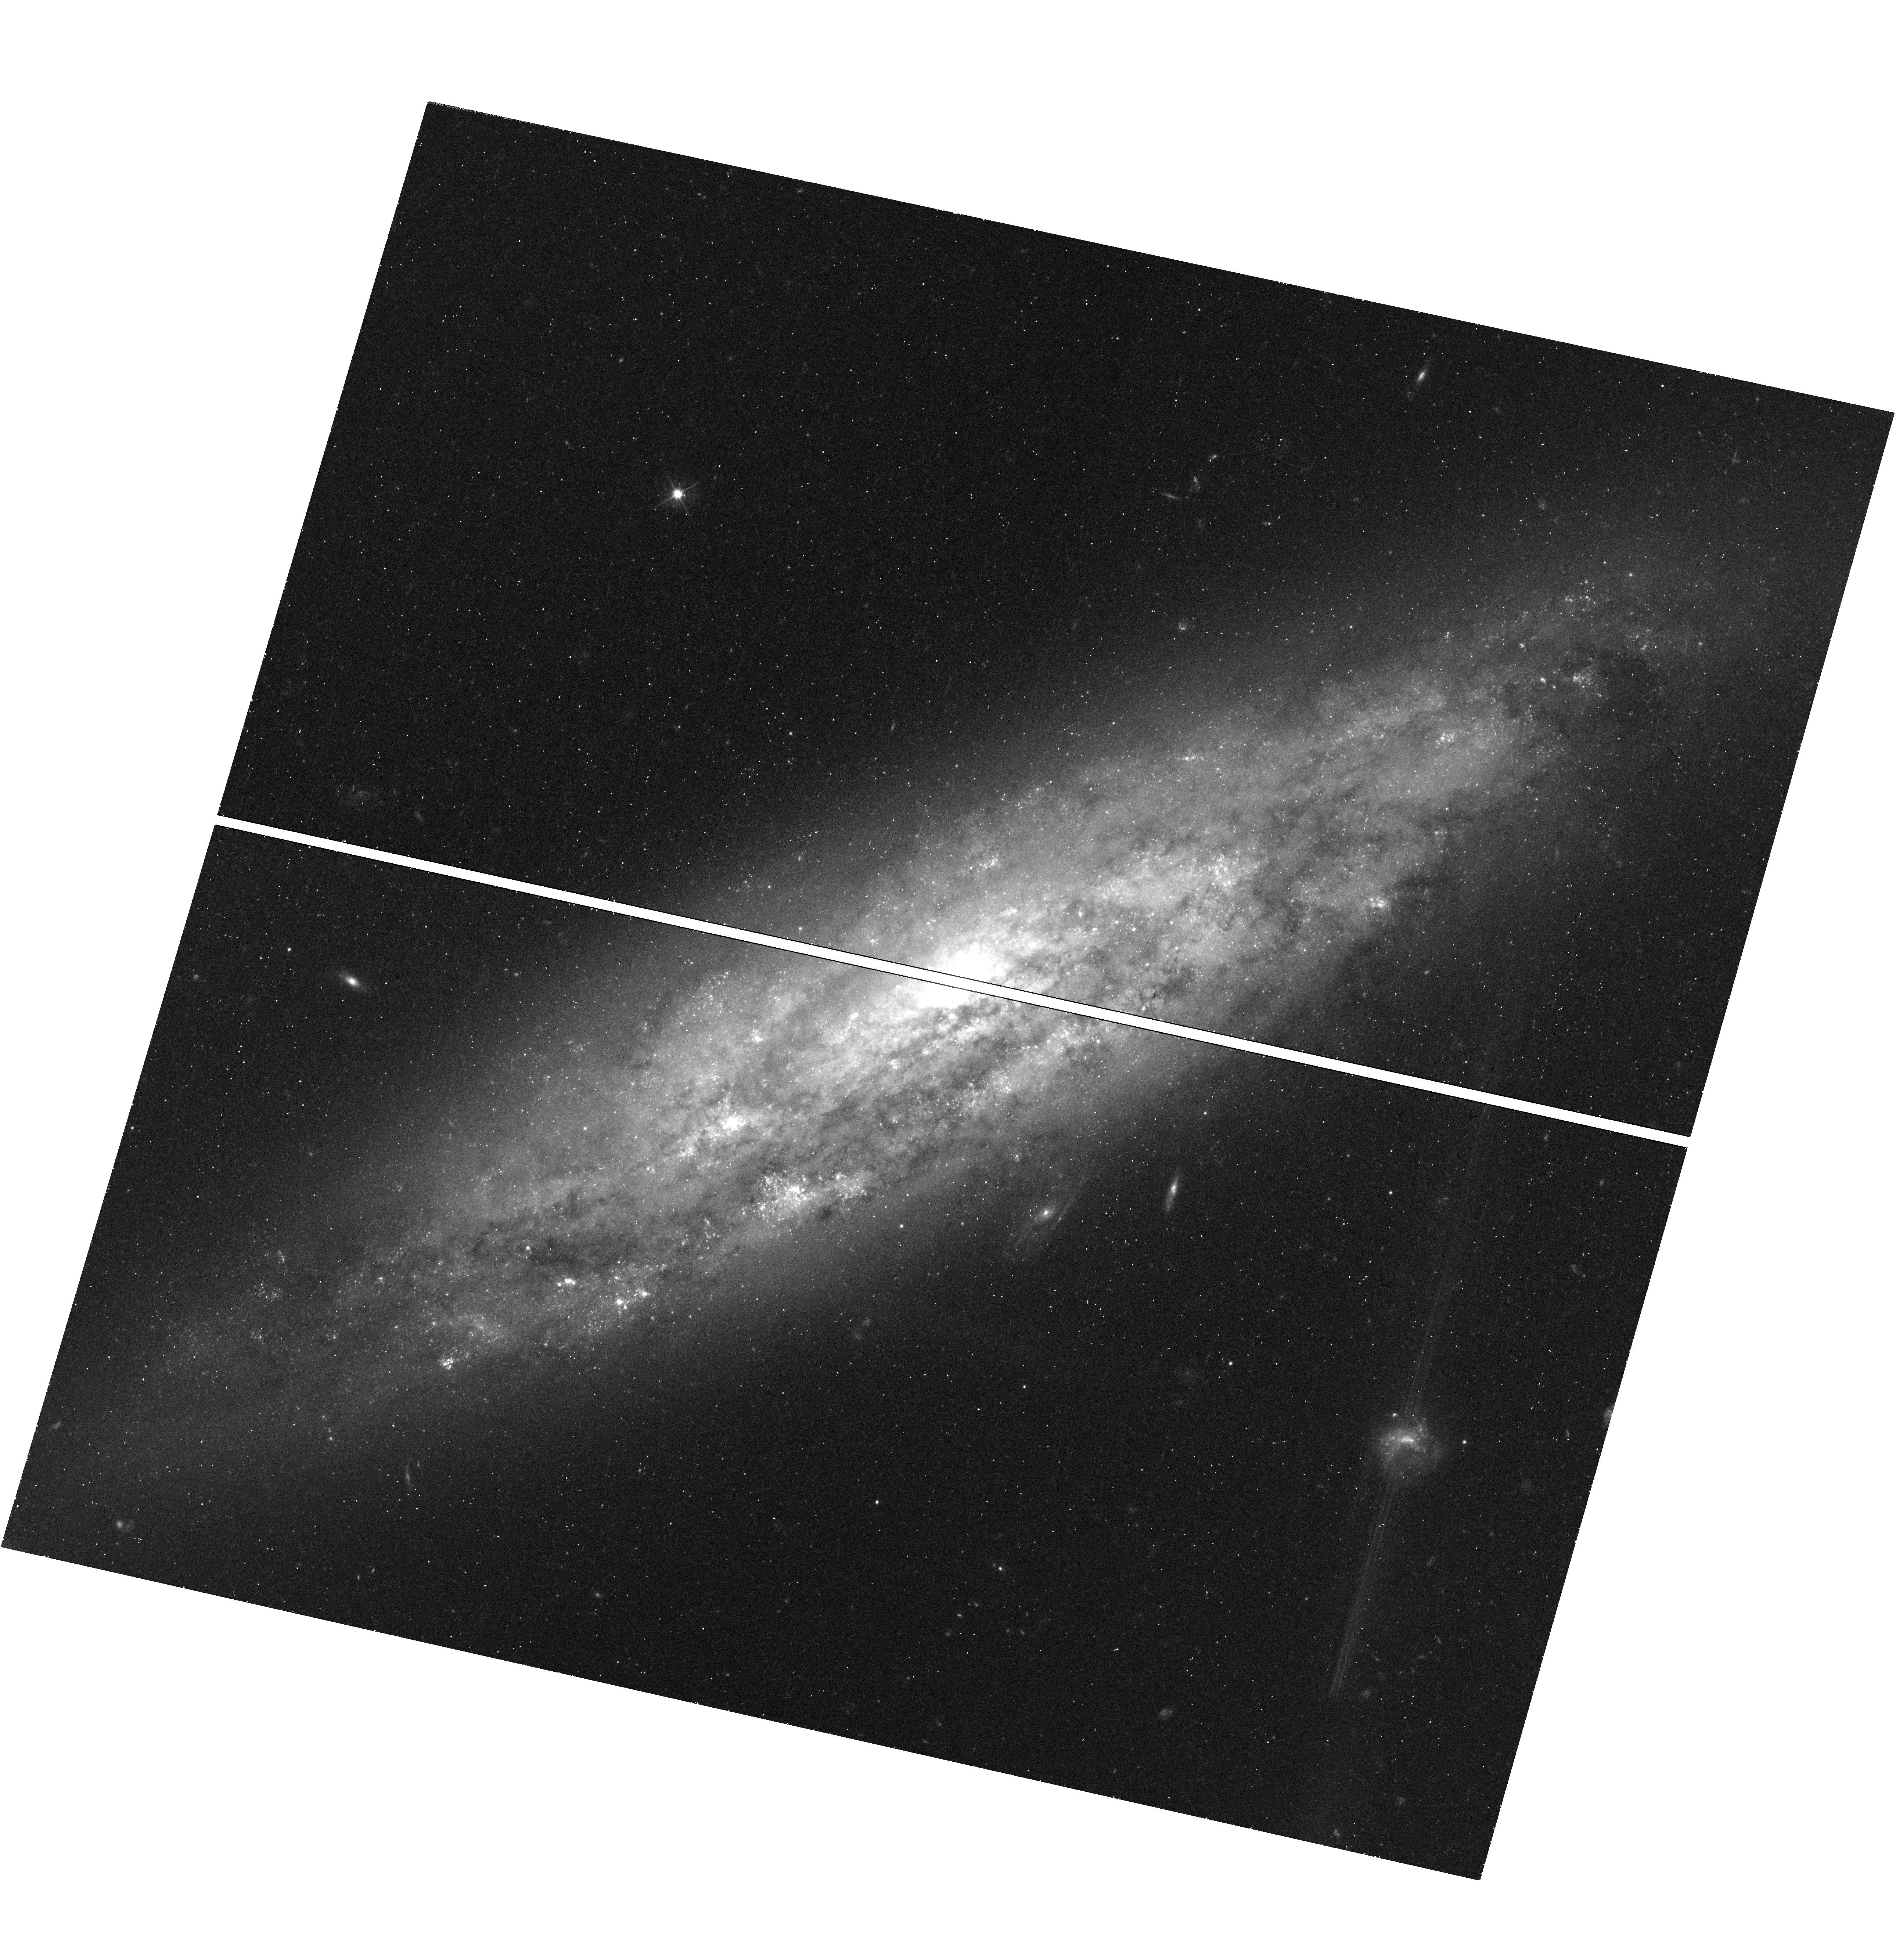
Target: NGC3972. Instrument: WFC3/UVIS. Filter: F555W. Exposure: 18 min. Observation ID: hst_13647_08_wfc3_uvis_f555w_icjf08

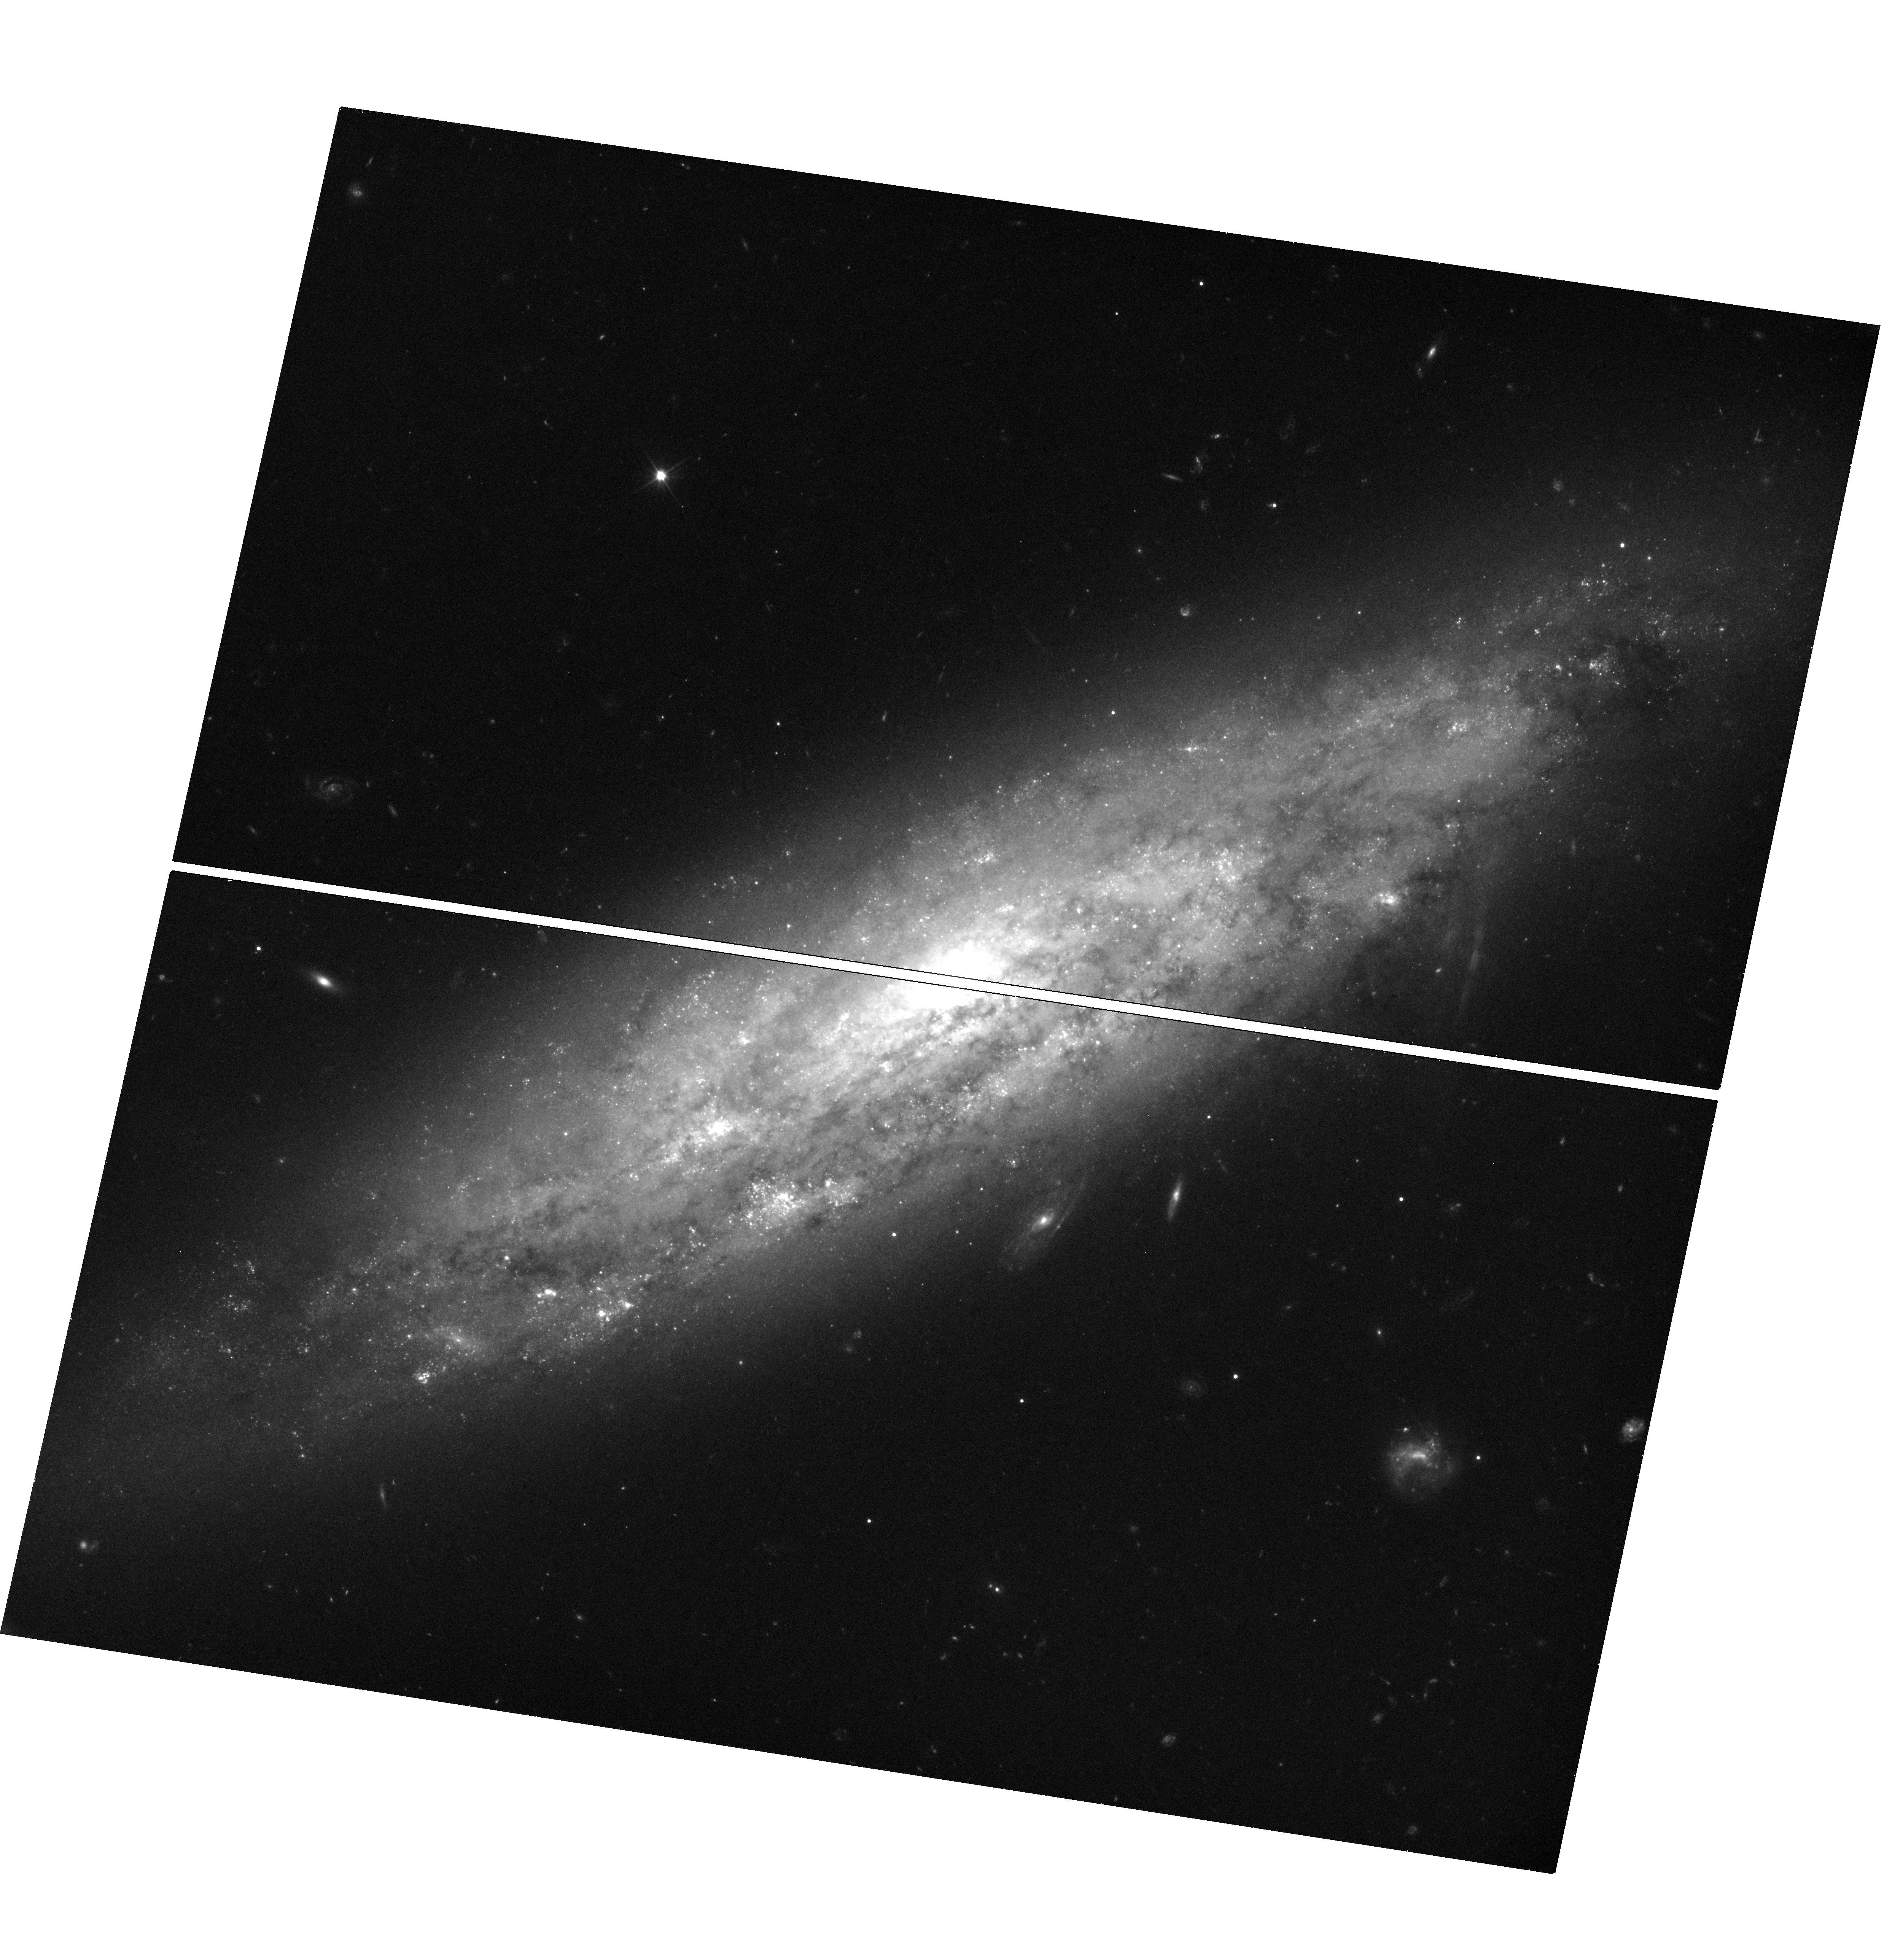
Target: NGC3972. Instrument: WFC3/UVIS. Filter: F350LP. Exposure: 19 min. Observation ID: hst_13647_04_wfc3_uvis_f350lp_icjf04

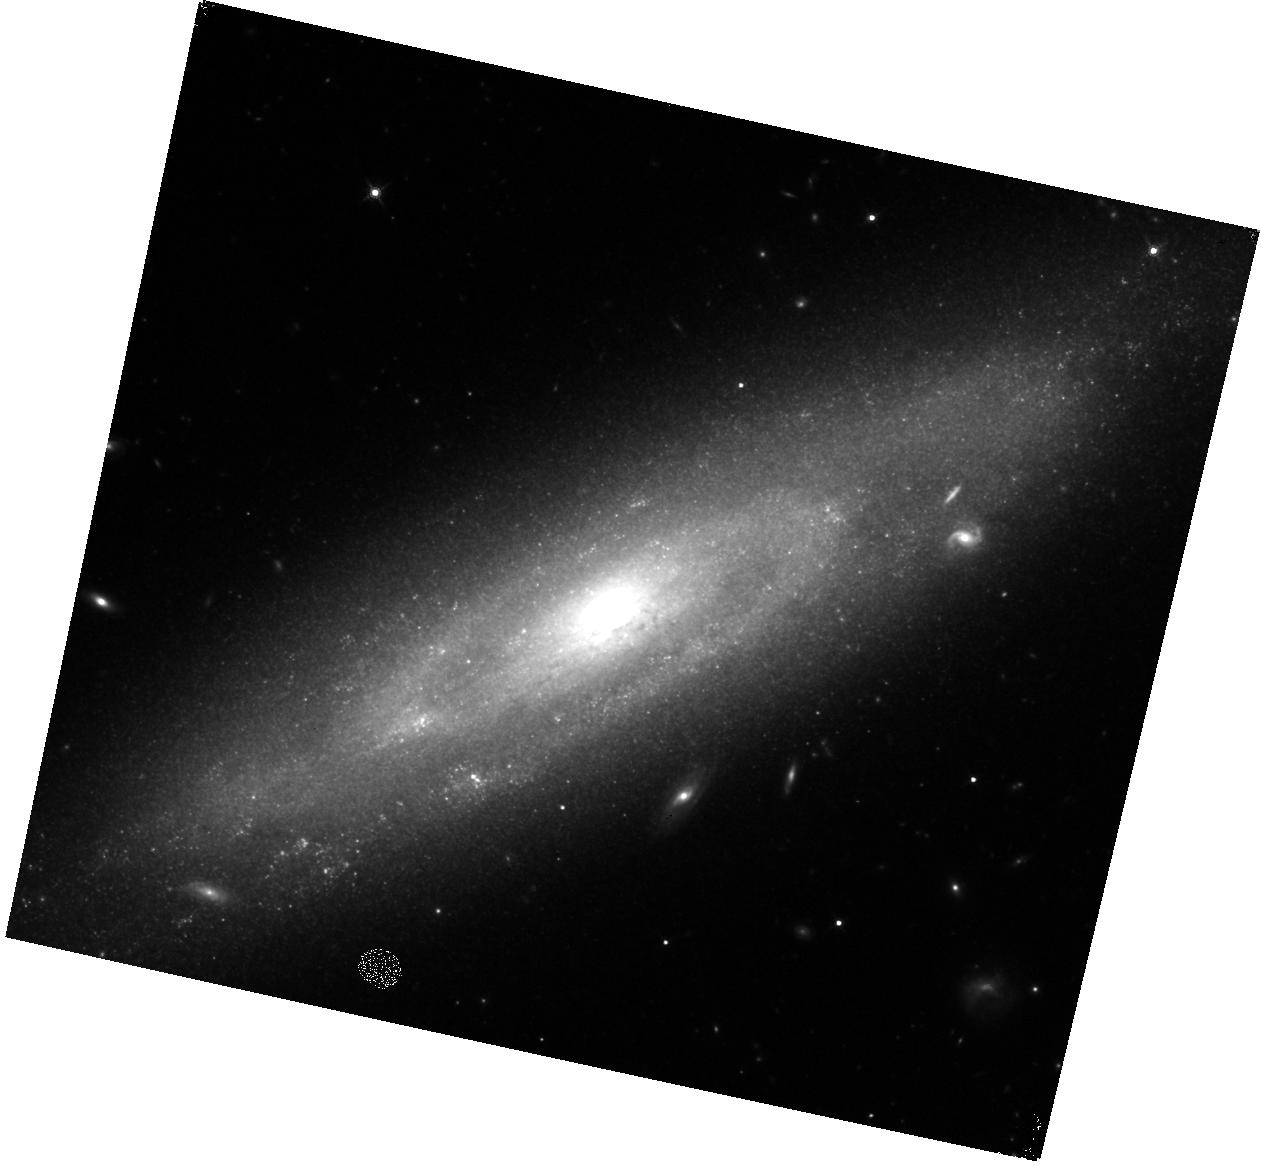
Target: NGC3972. Instrument: WFC3/IR. Filter: F160W. Exposure: 18 min. Observation ID: hst_13647_06_wfc3_ir_f160w_icjf06

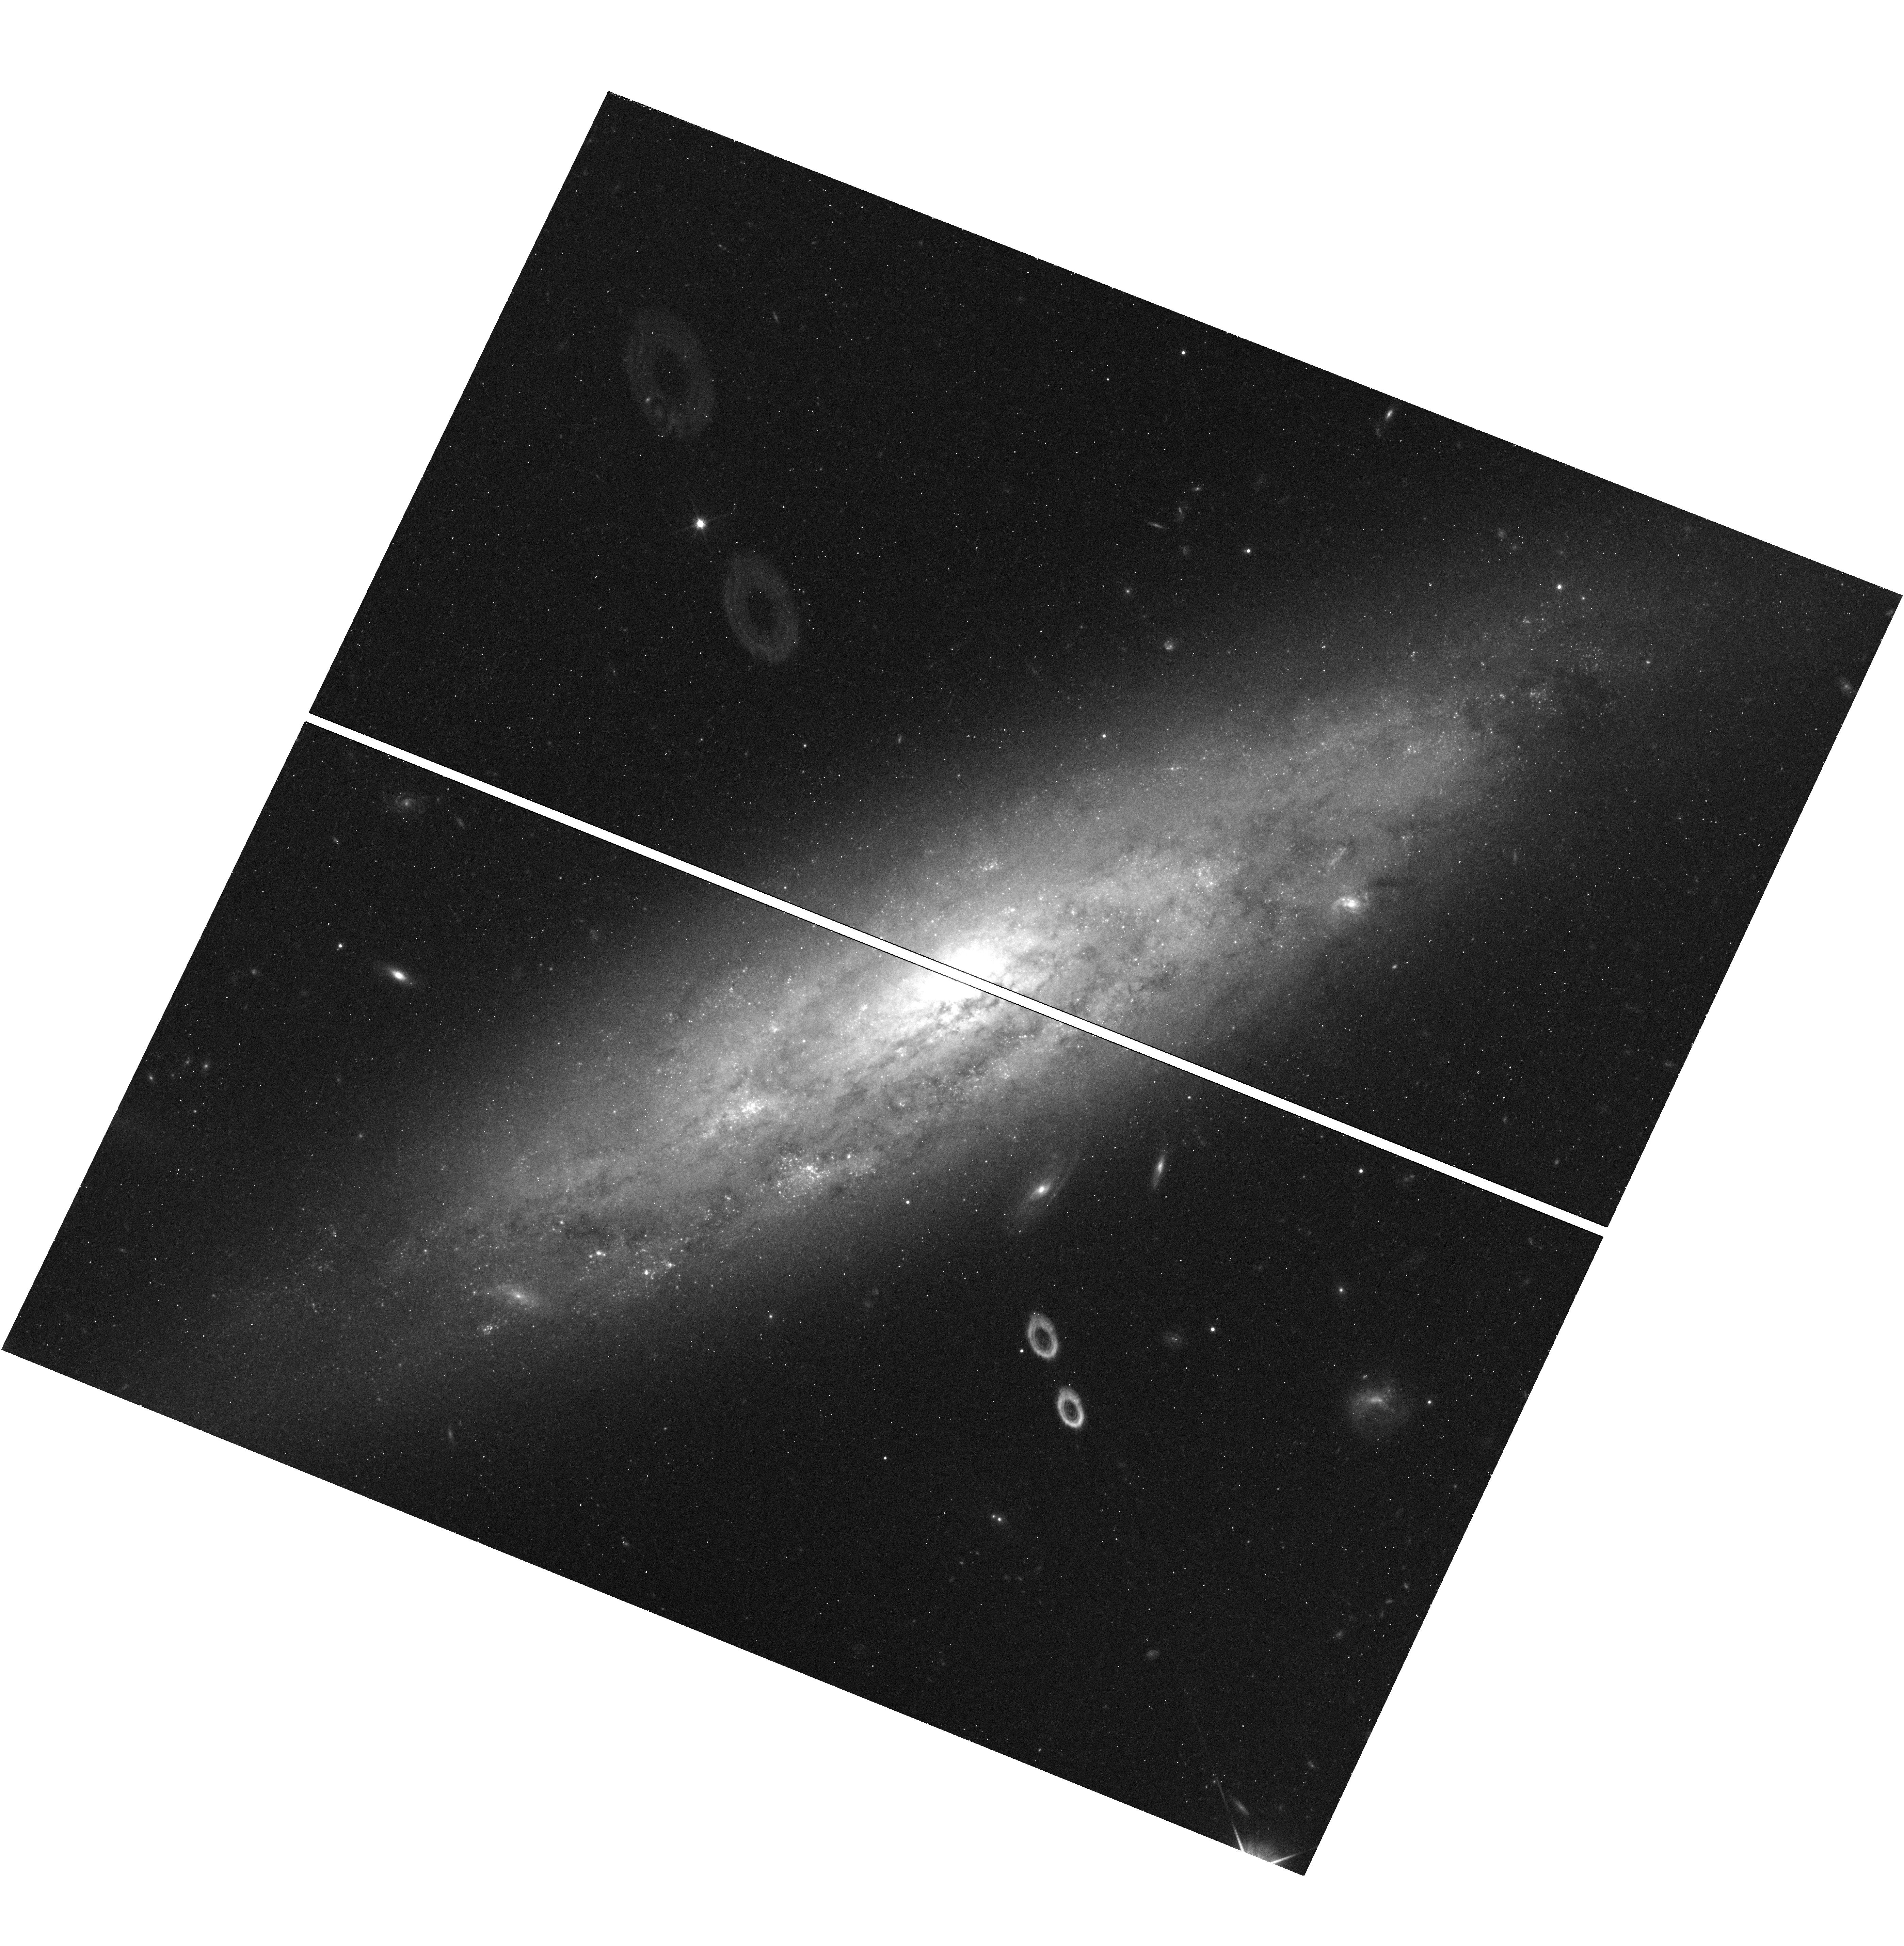
Target: NGC3972. Instrument: WFC3/UVIS. Filter: F814W. Exposure: 18 min. Observation ID: hst_13647_09_wfc3_uvis_f814w_icjf09

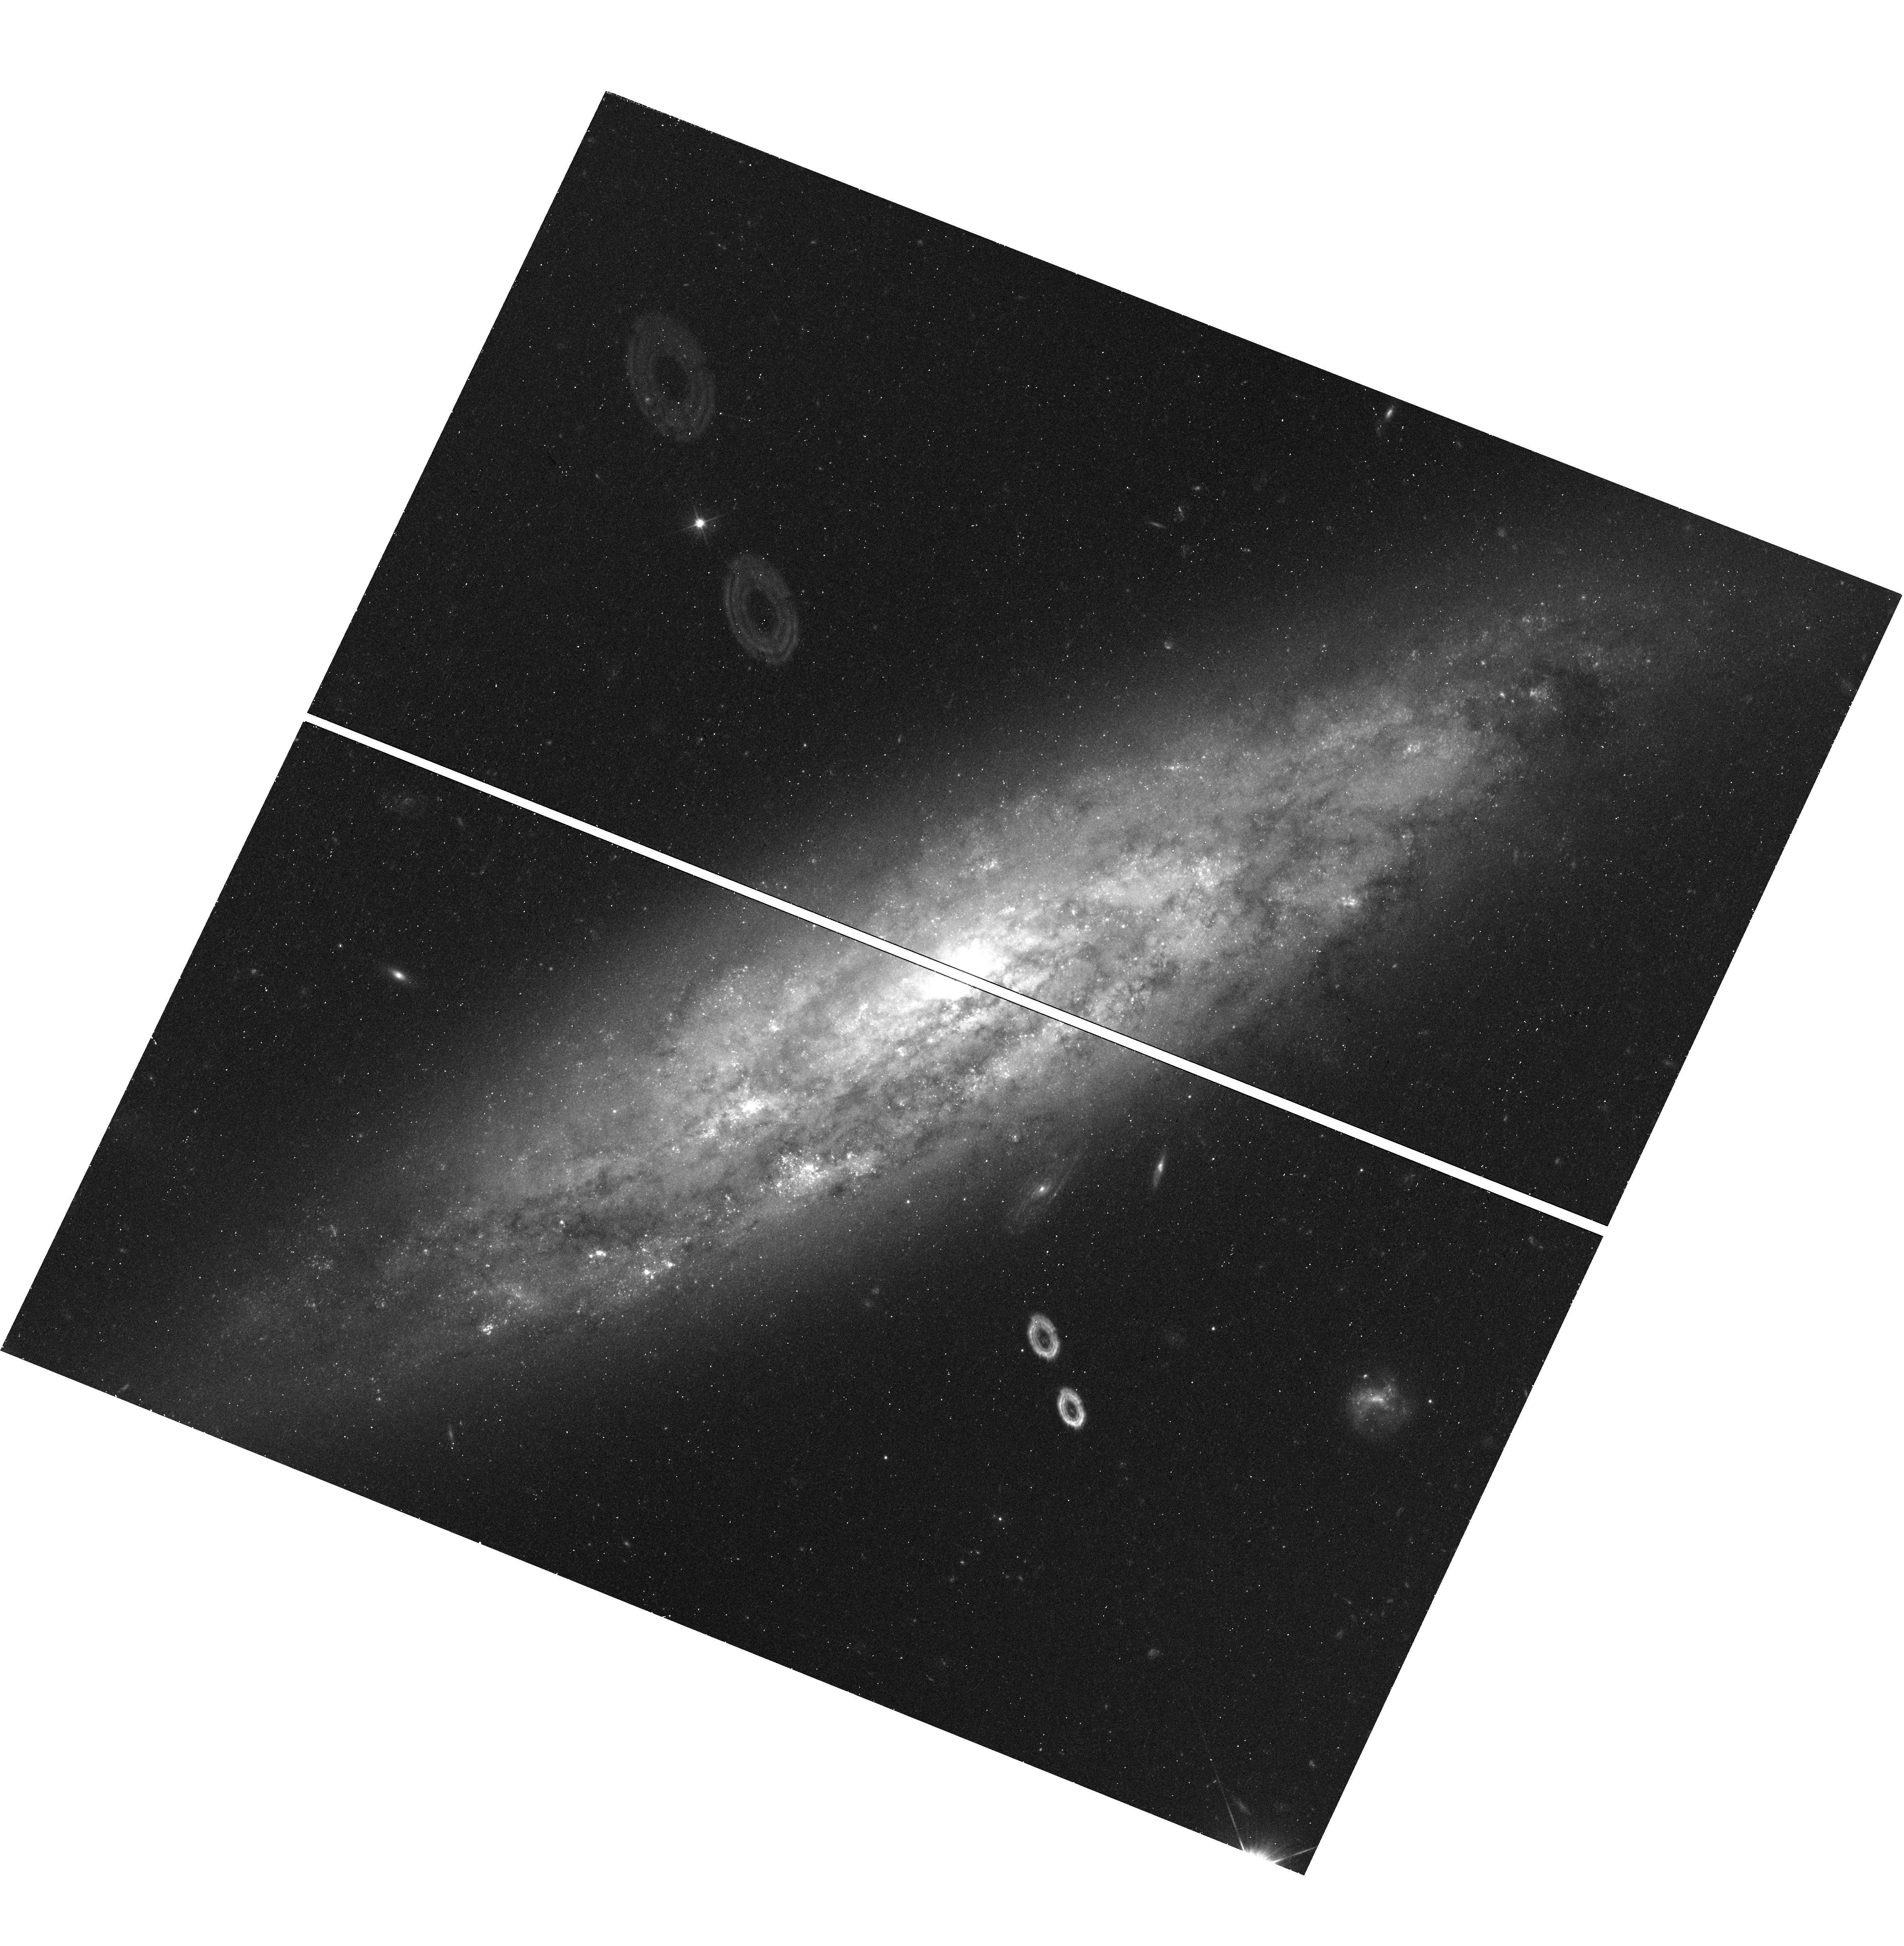
Target: NGC3972. Instrument: WFC3/UVIS. Filter: F555W. Exposure: 18 min. Observation ID: hst_13647_10_wfc3_uvis_f555w_icjf10

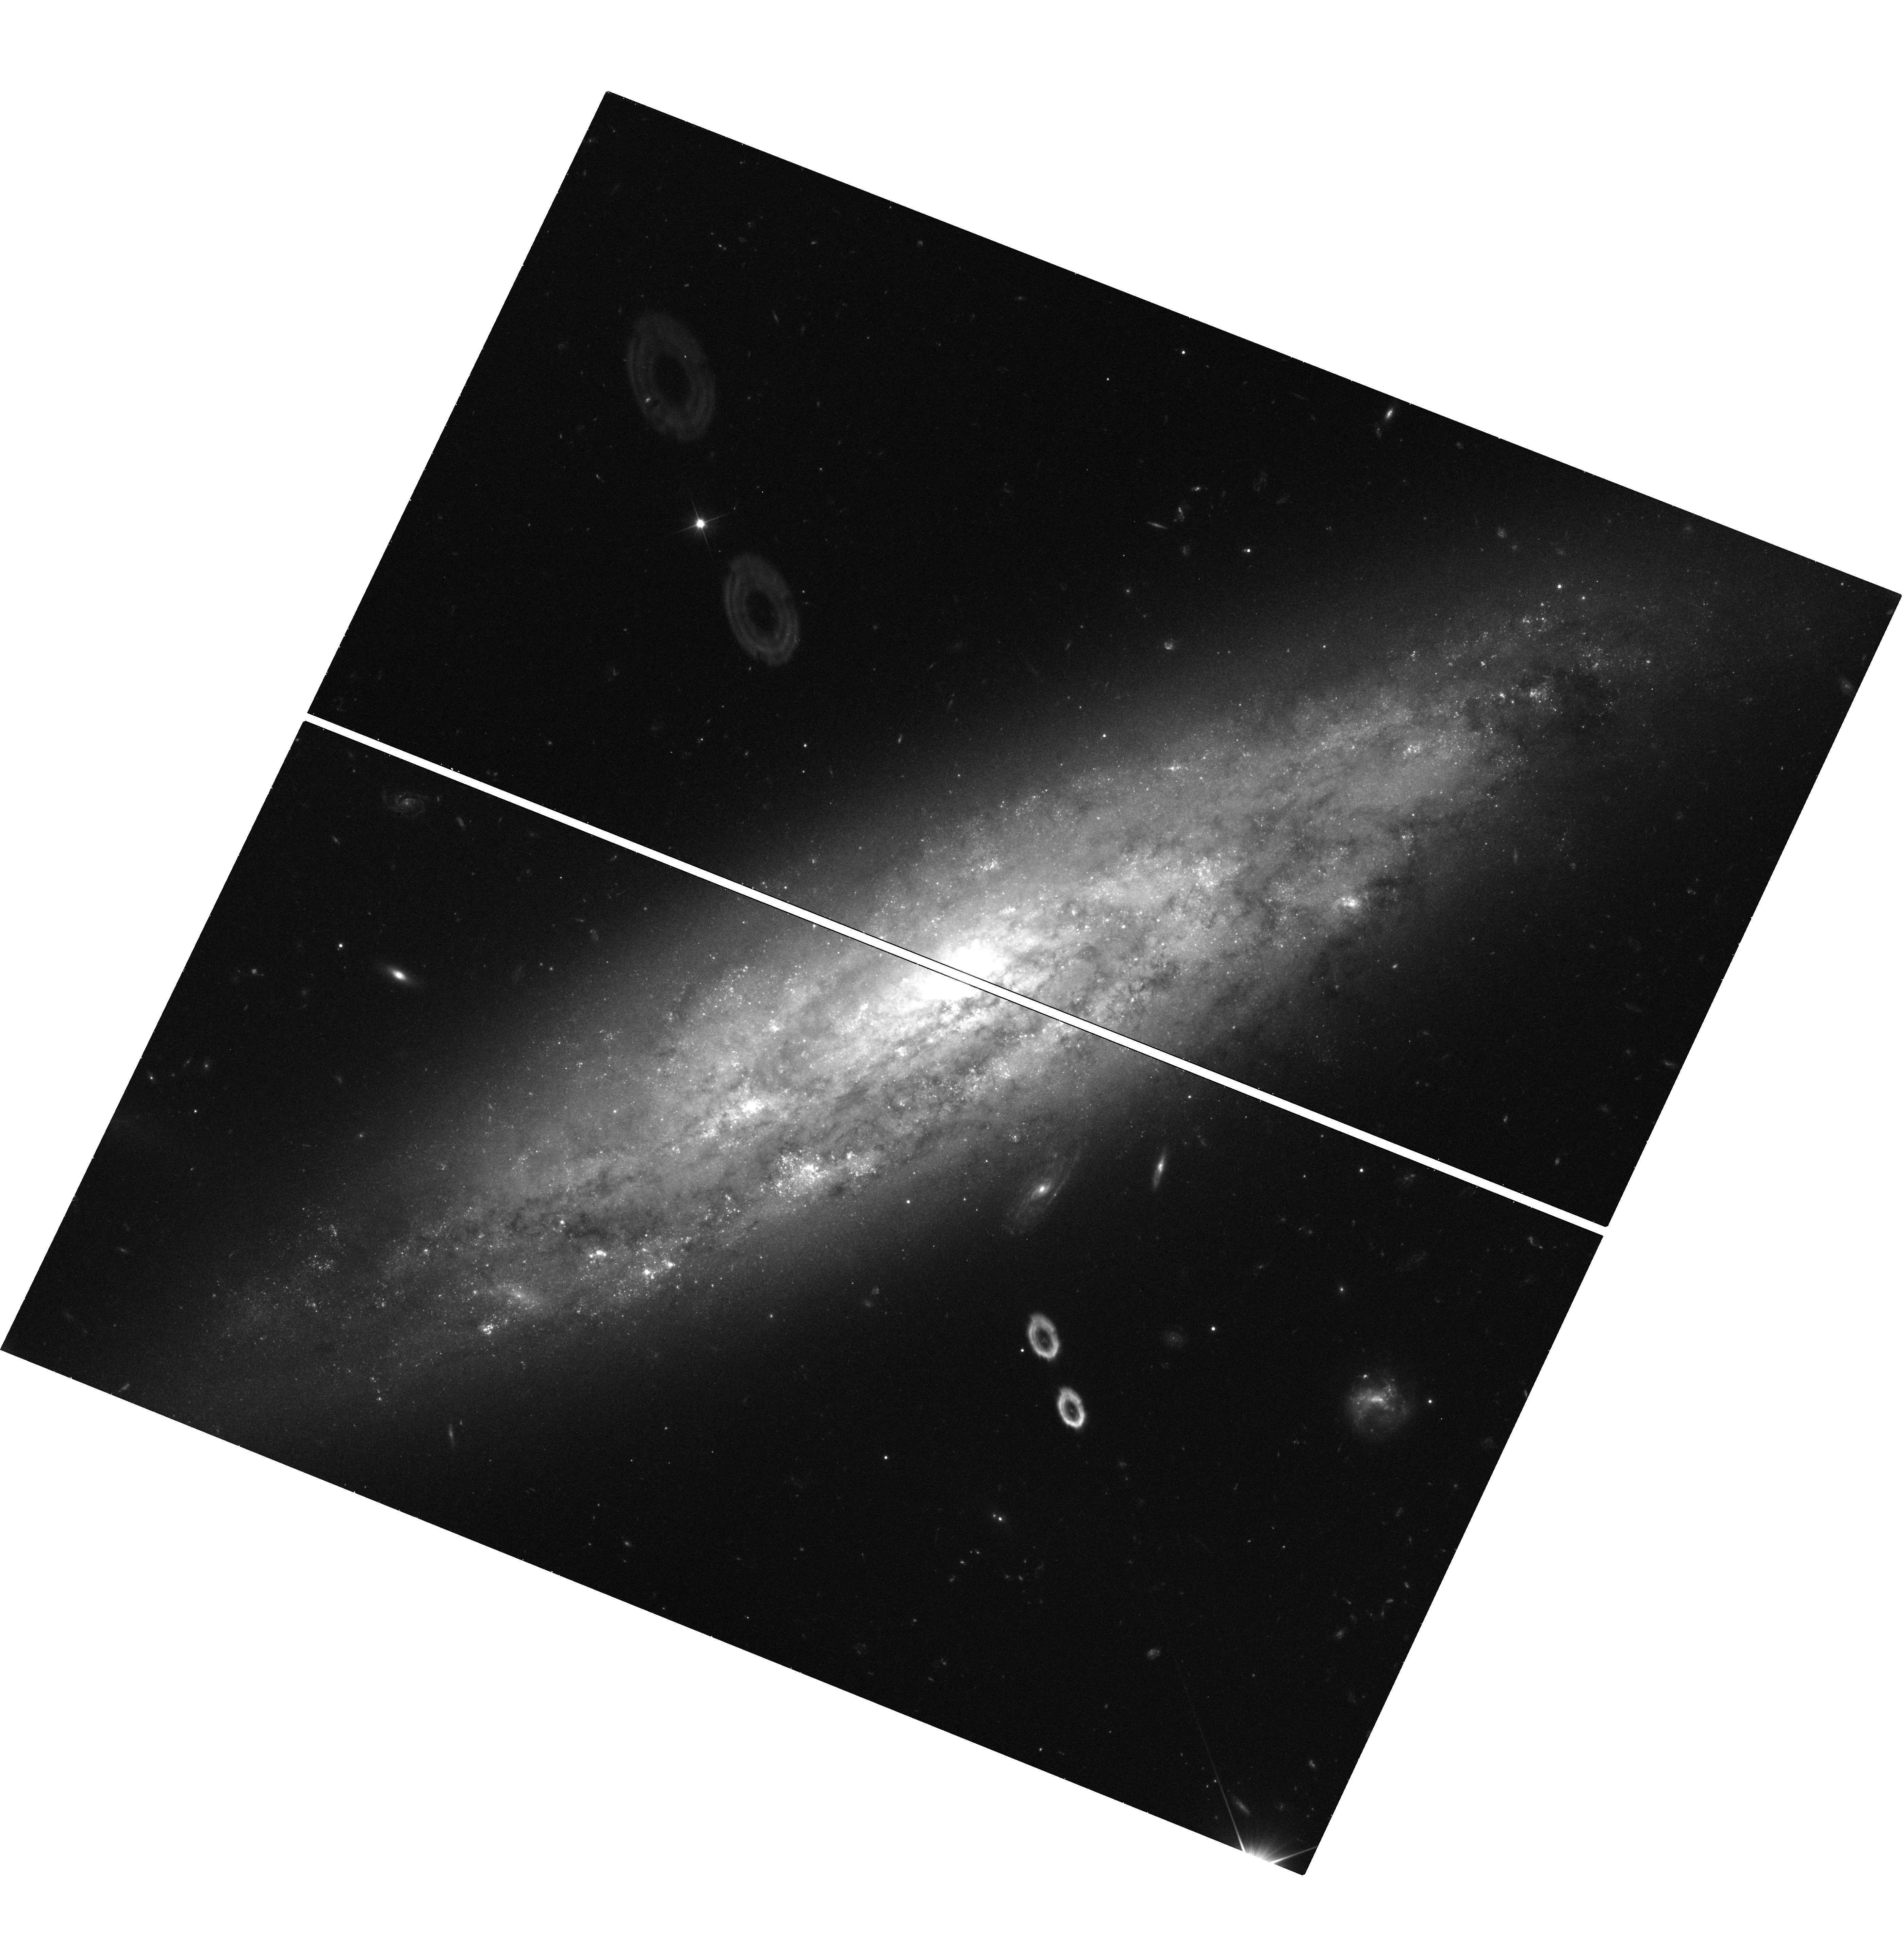
Target: NGC3972. Instrument: WFC3/UVIS. Filter: F350LP. Exposure: 19 min. Observation ID: hst_13647_10_wfc3_uvis_f350lp_icjf10

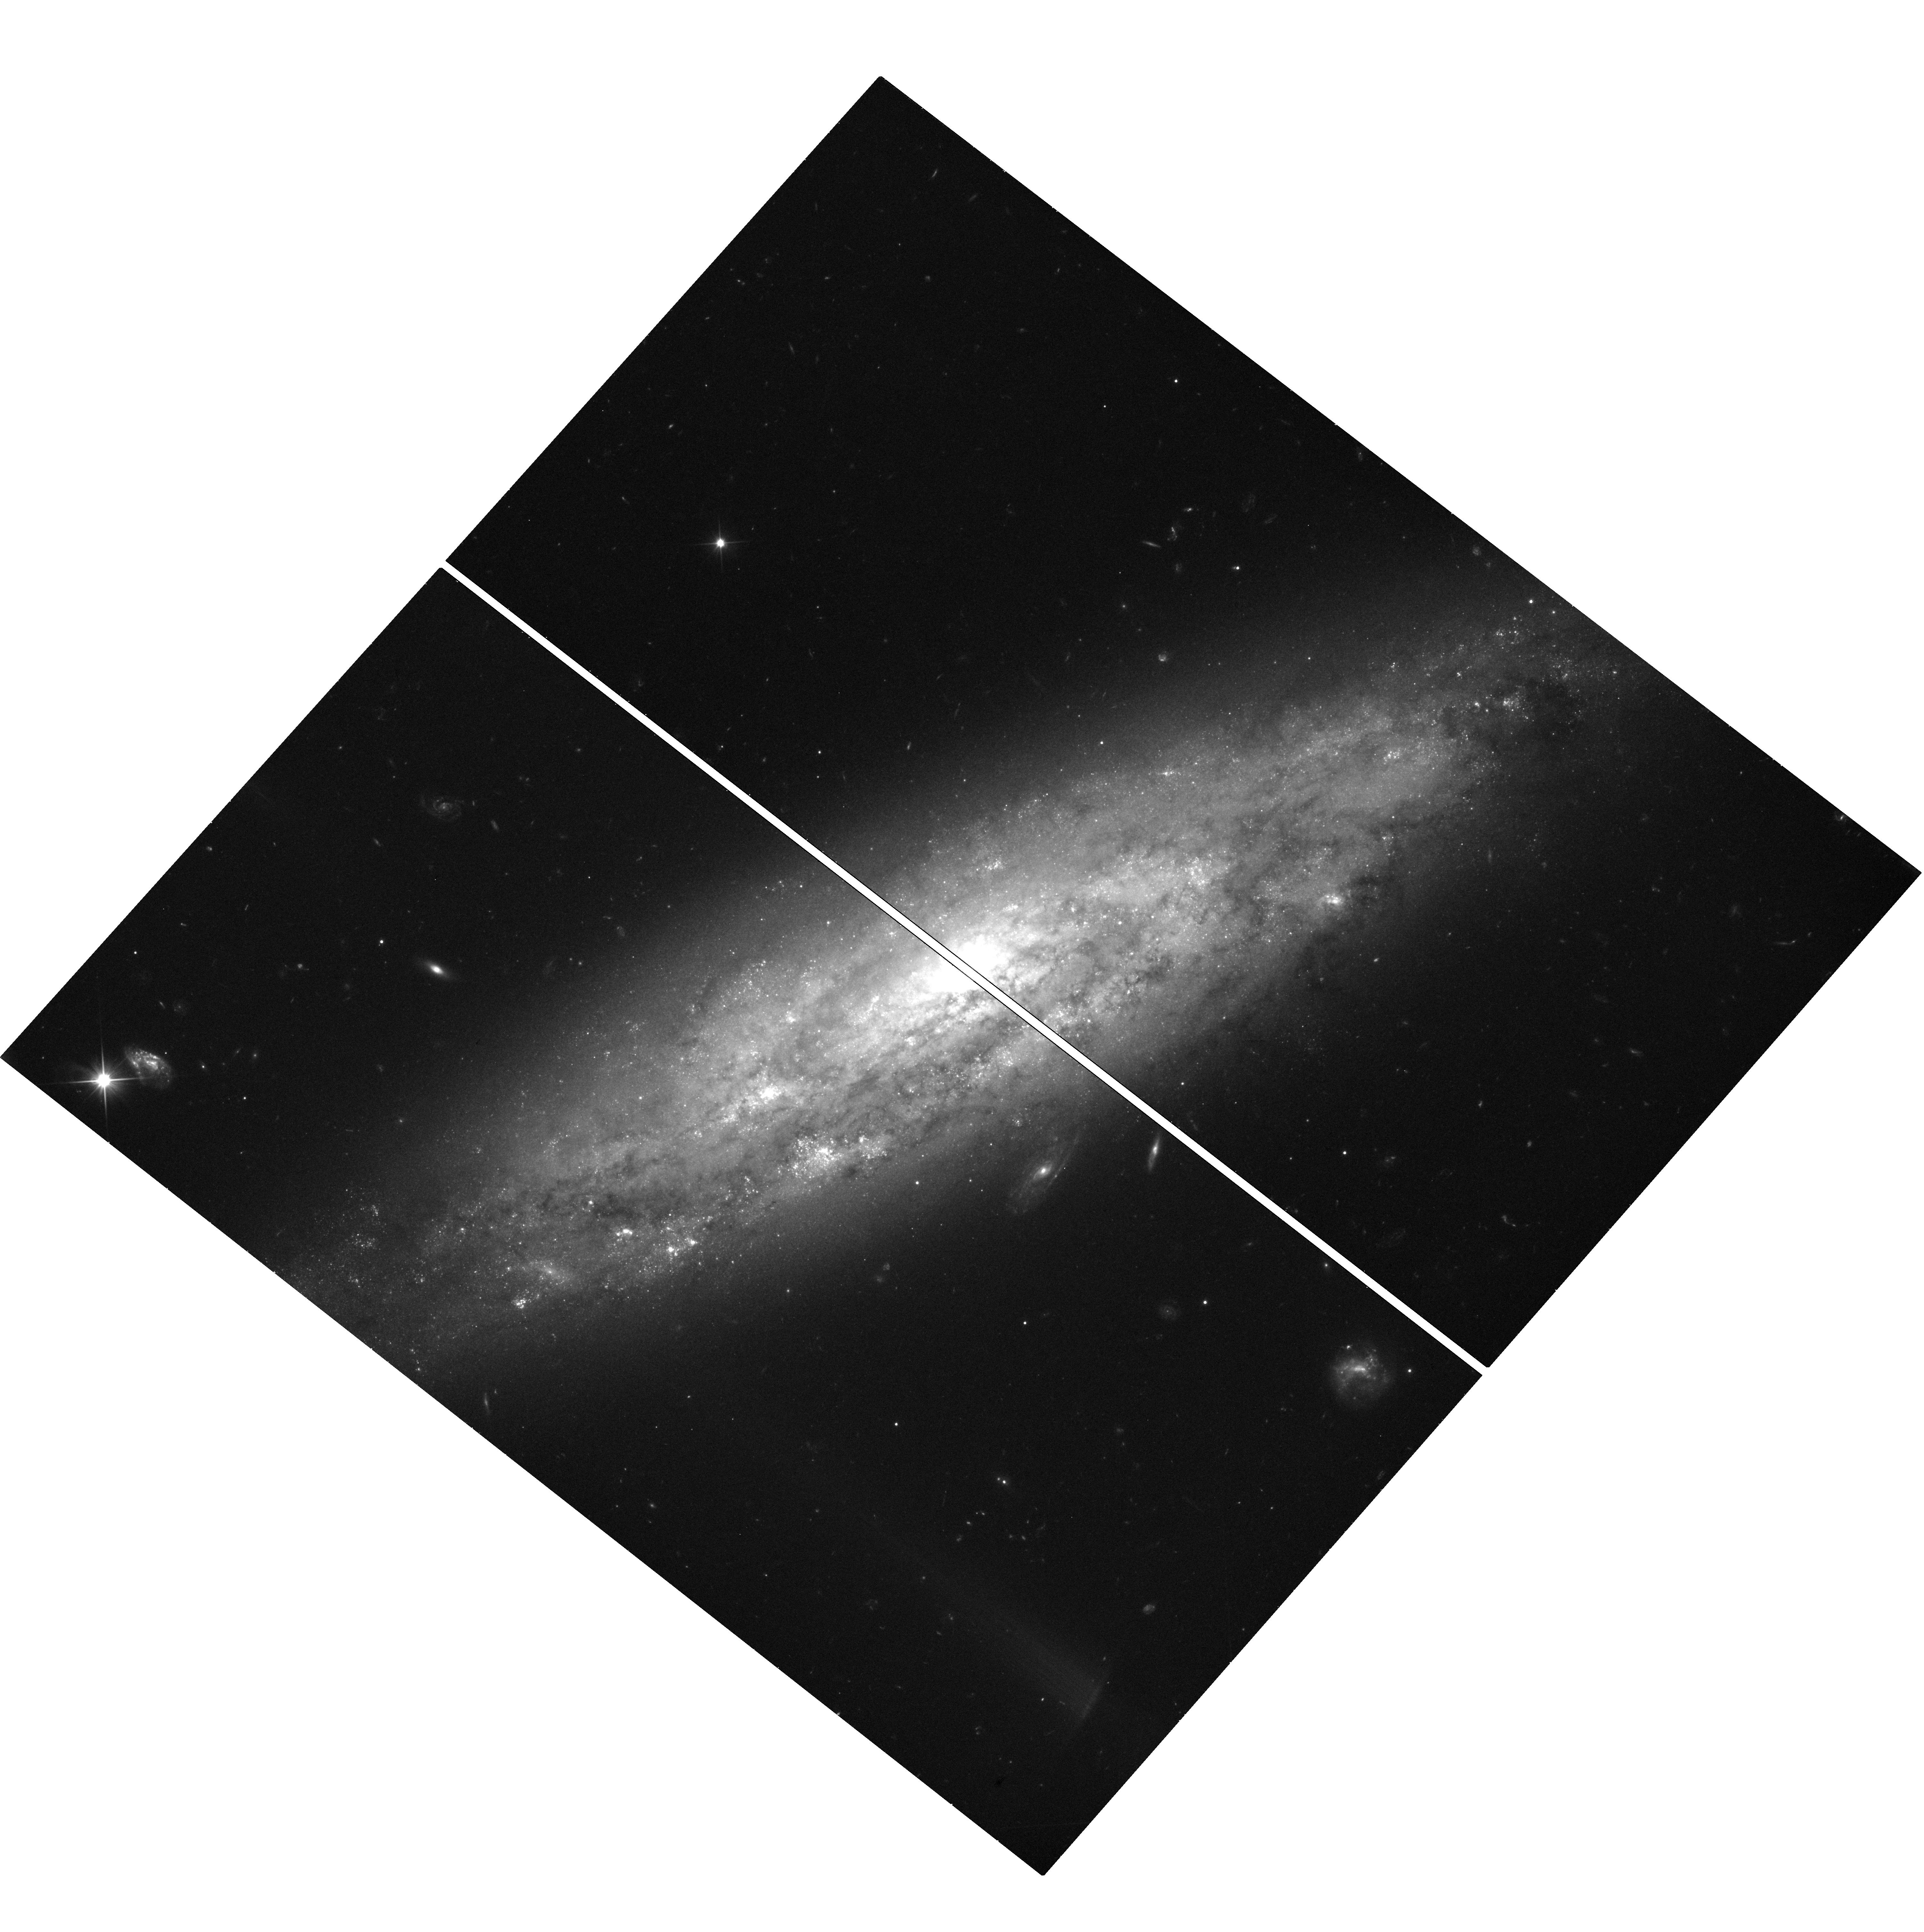
Target: NGC3972. Instrument: WFC3/UVIS. Filter: F350LP. Exposure: 19 min. Observation ID: hst_13647_12_wfc3_uvis_f350lp_icjf12

Testing the Standardizability of Type Ia Supernovae with the Cepheid Distance of a Twin Supernova (PI: Foley, Ryan)

Having nearly identical optical light-curve shapes, colors, and spectra, SN 2011by and 2011fe are "twin" Type Ia supernovae (SN Ia). As such, these "standardizable candles" should have identical luminosities. But using independent distance measurements to these SN, their peak luminosity differs by 0.6 mag --- significantly larger than the typical scatter amongst all SN Ia. Differences in their UV spectra indicate that the SN have different metallicities, which could account for the luminosity difference. On the other hand, the distance to SN 2011by, from a Tully-Fisher measurement, may be wrong. We propose to measure a Cepheid distance to SN 2011by to determine if metallicity or an imprecise measurement is causing this large difference. The implications are far reaching for SN cosmology. If the current distance is correct, changing progenitor metallicity could cause large distance biases with redshift. If the distance is revised to bring SN 2011by in line with SN 2011fe, we will infer that metallicity differences are not a large bias for SN cosmology. In the latter case, these data will also provide an additional SN with which we can measure the Hubble constant. Since the number of SN calibrators (only 8 published) limits the precision of our measurement of the Hubble constant, these observations can have a large impact on this measurement.